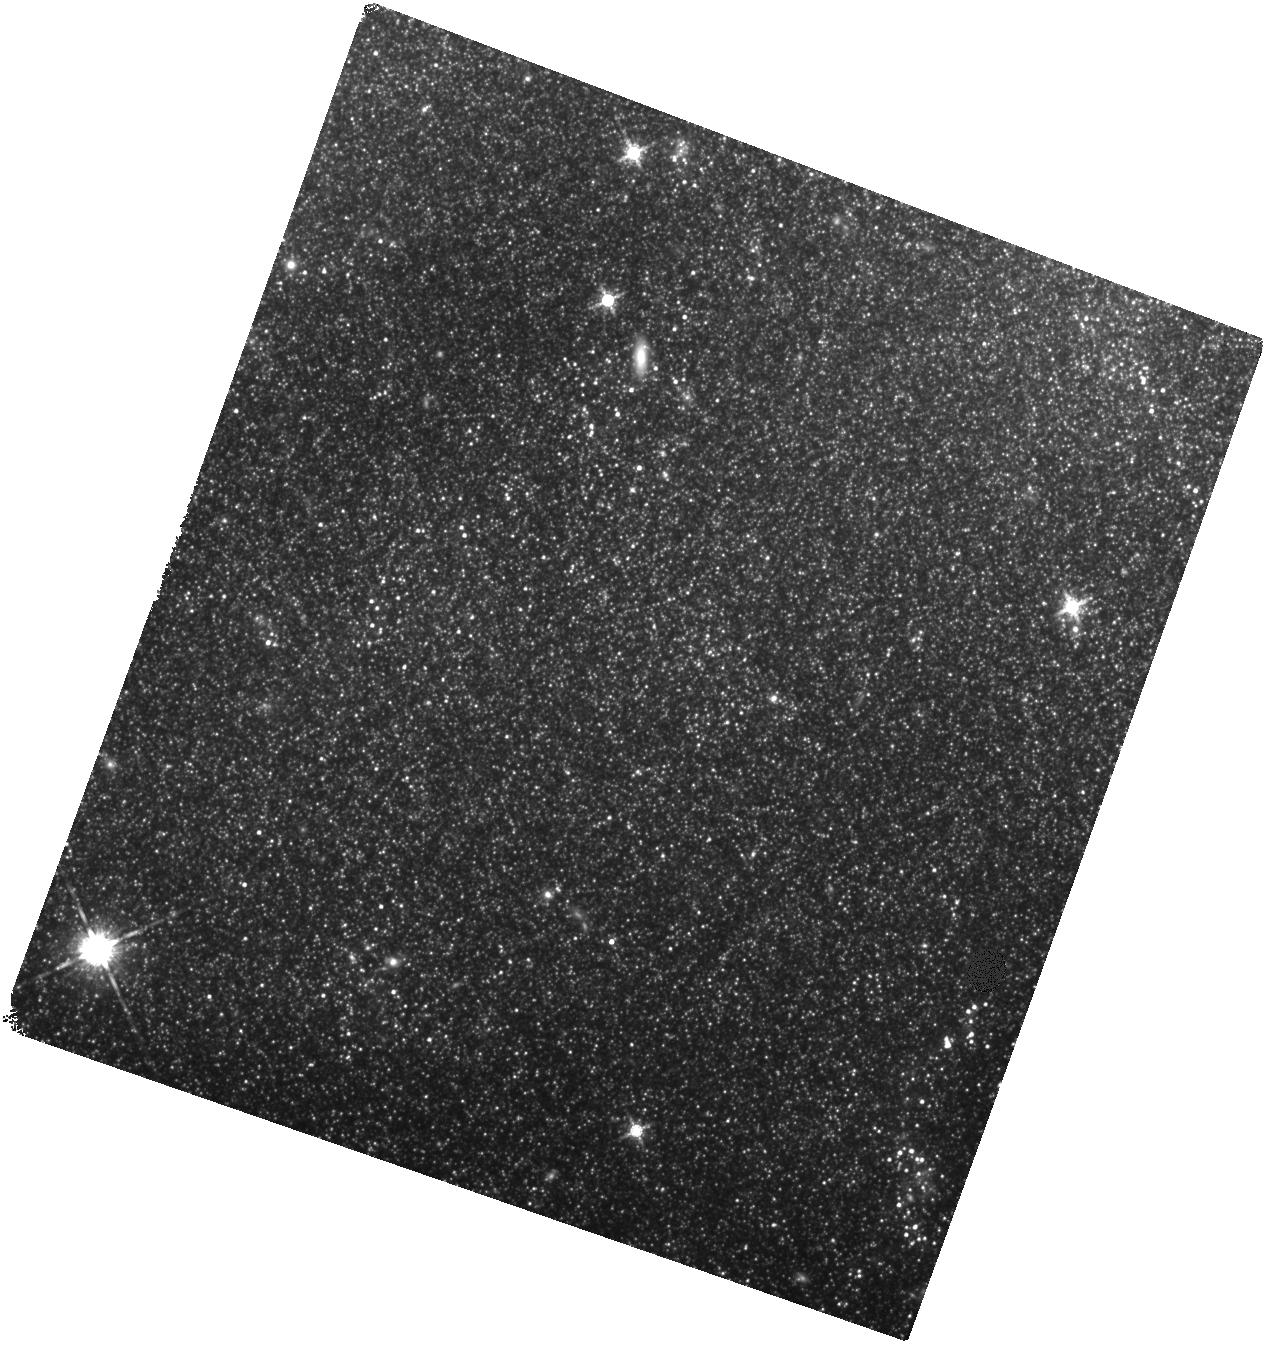
Target: SN-2011FE-IR
Instrument: WFC3/IR
Filter: F160W
Exposure: 2.2 h
Observation ID: hst_15192_02_wfc3_ir_f160w_idhc02

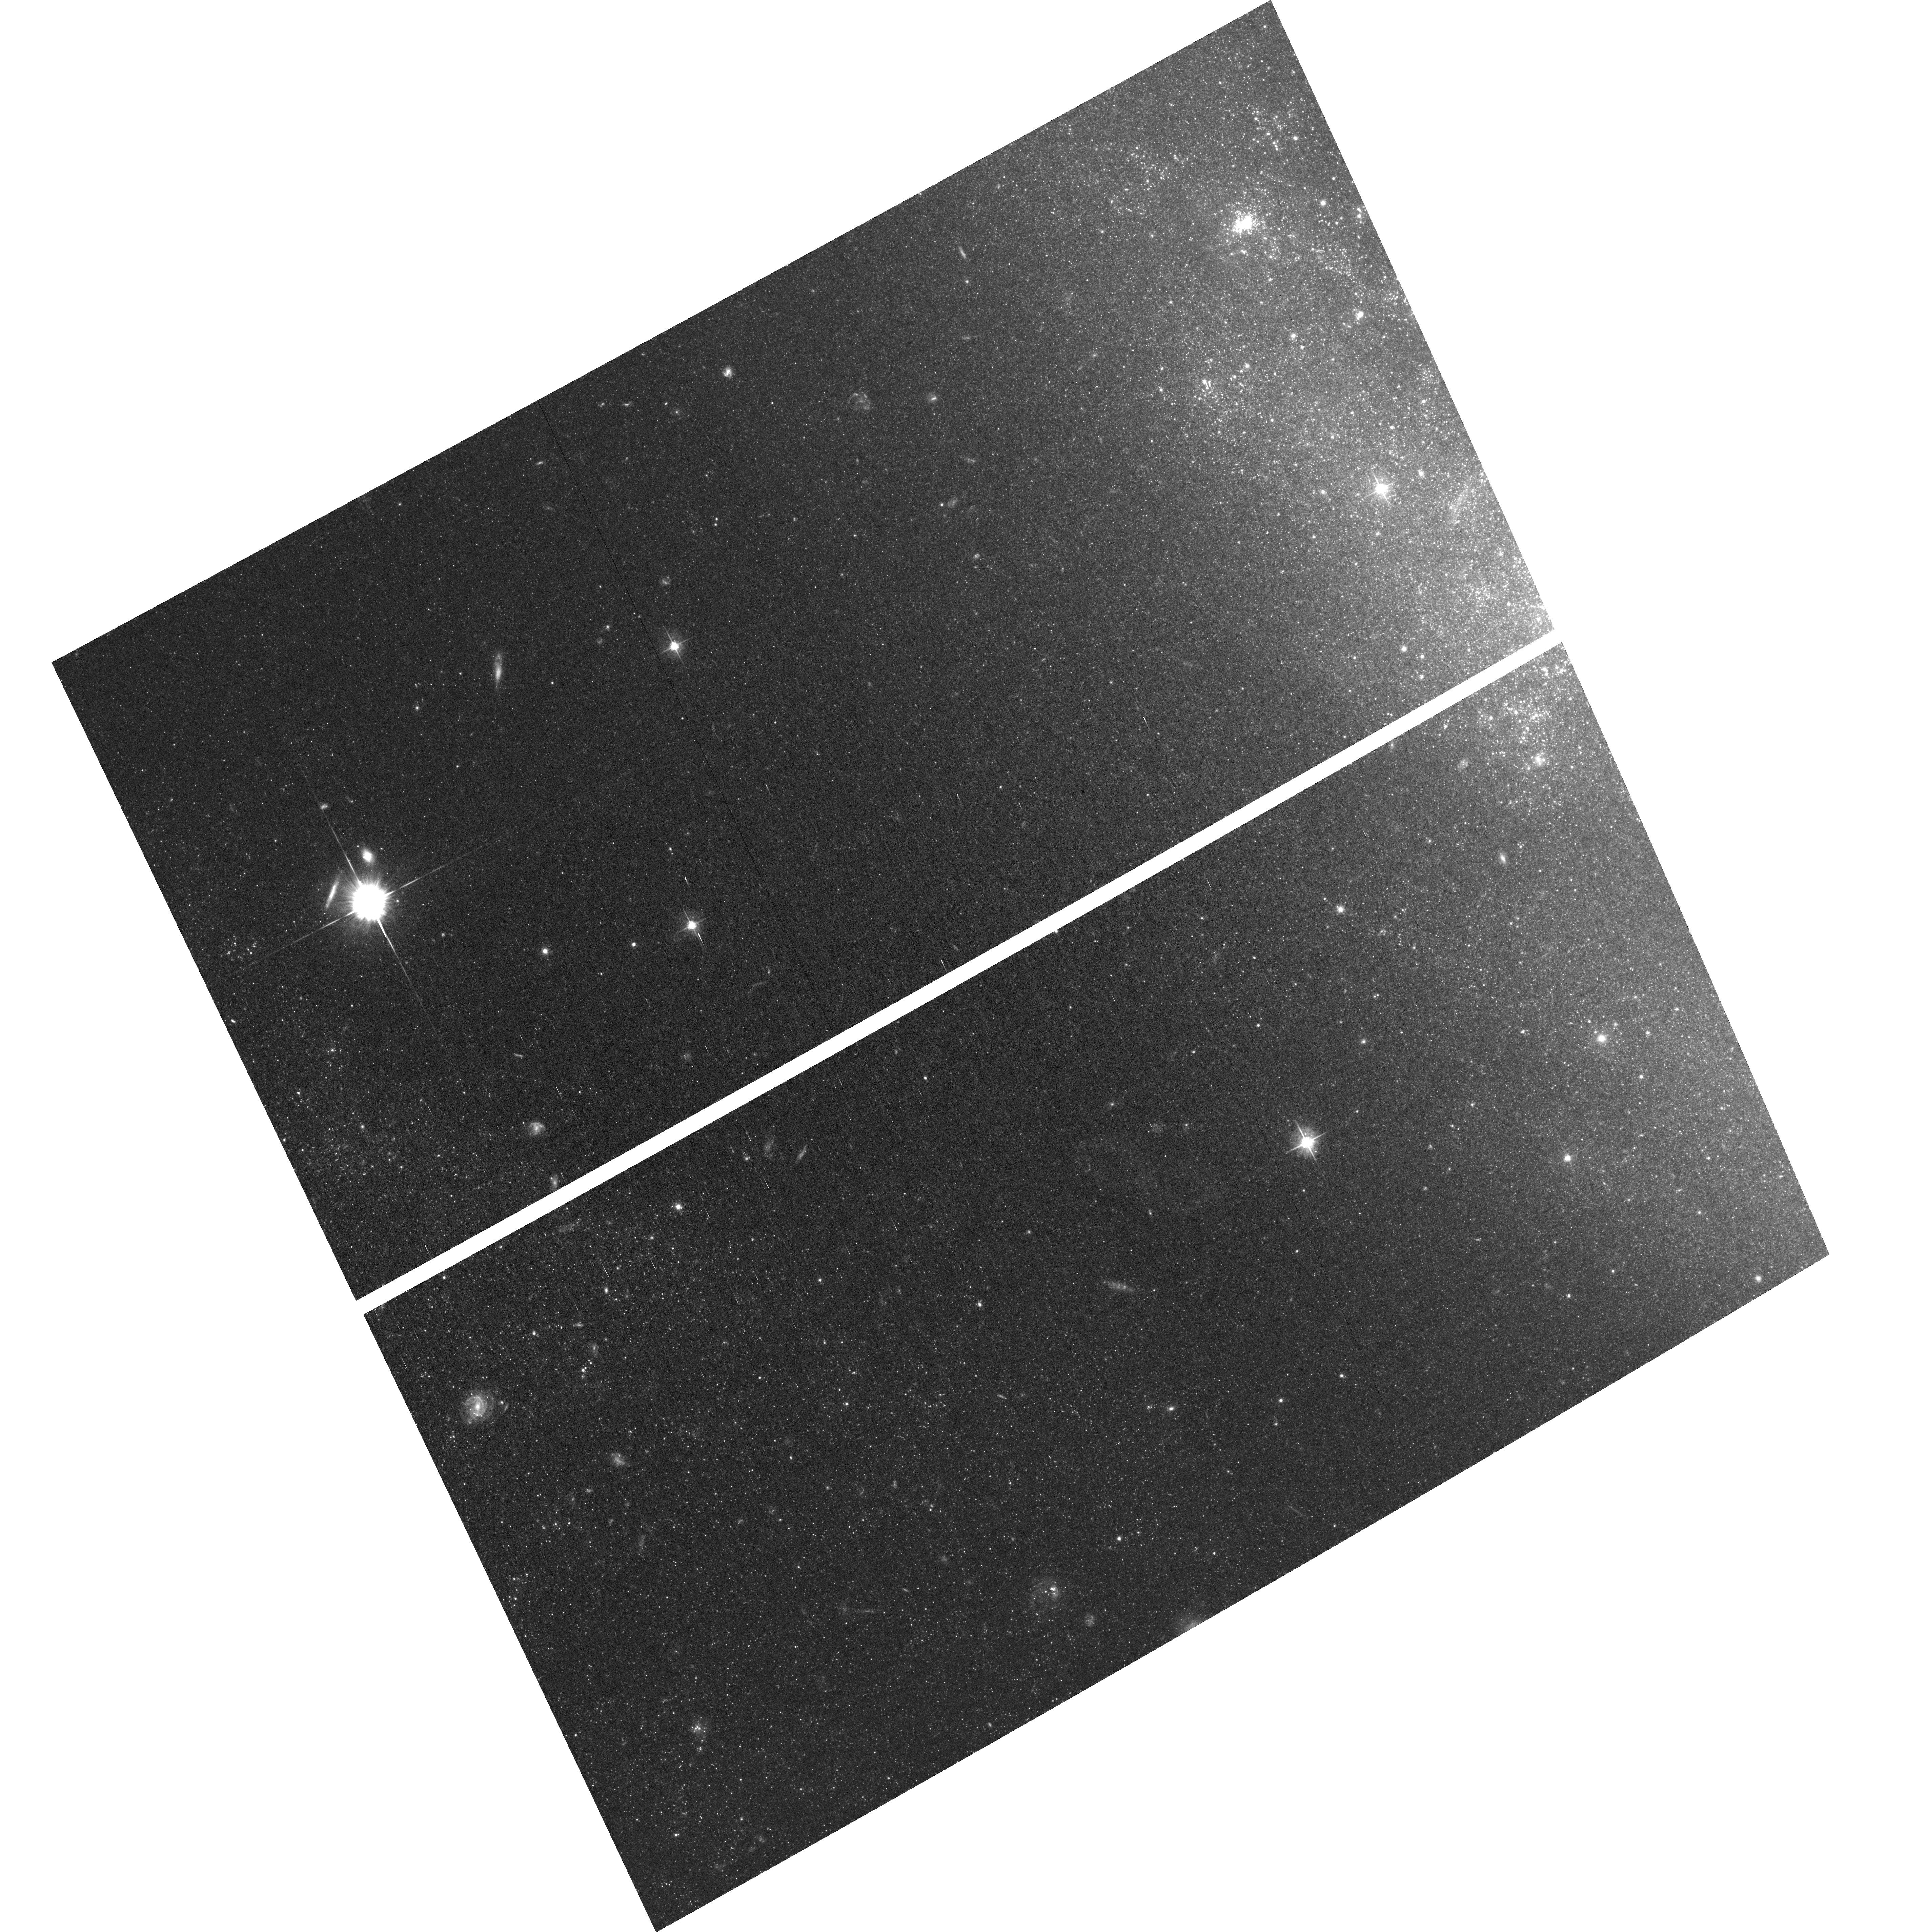
Target: field at RA 210.968°, Dec 54.299°
Instrument: ACS/WFC
Filter: F555W
Exposure: 2.1 h
Observation ID: hst_15192_03_acs_wfc_f555w_jdhc03

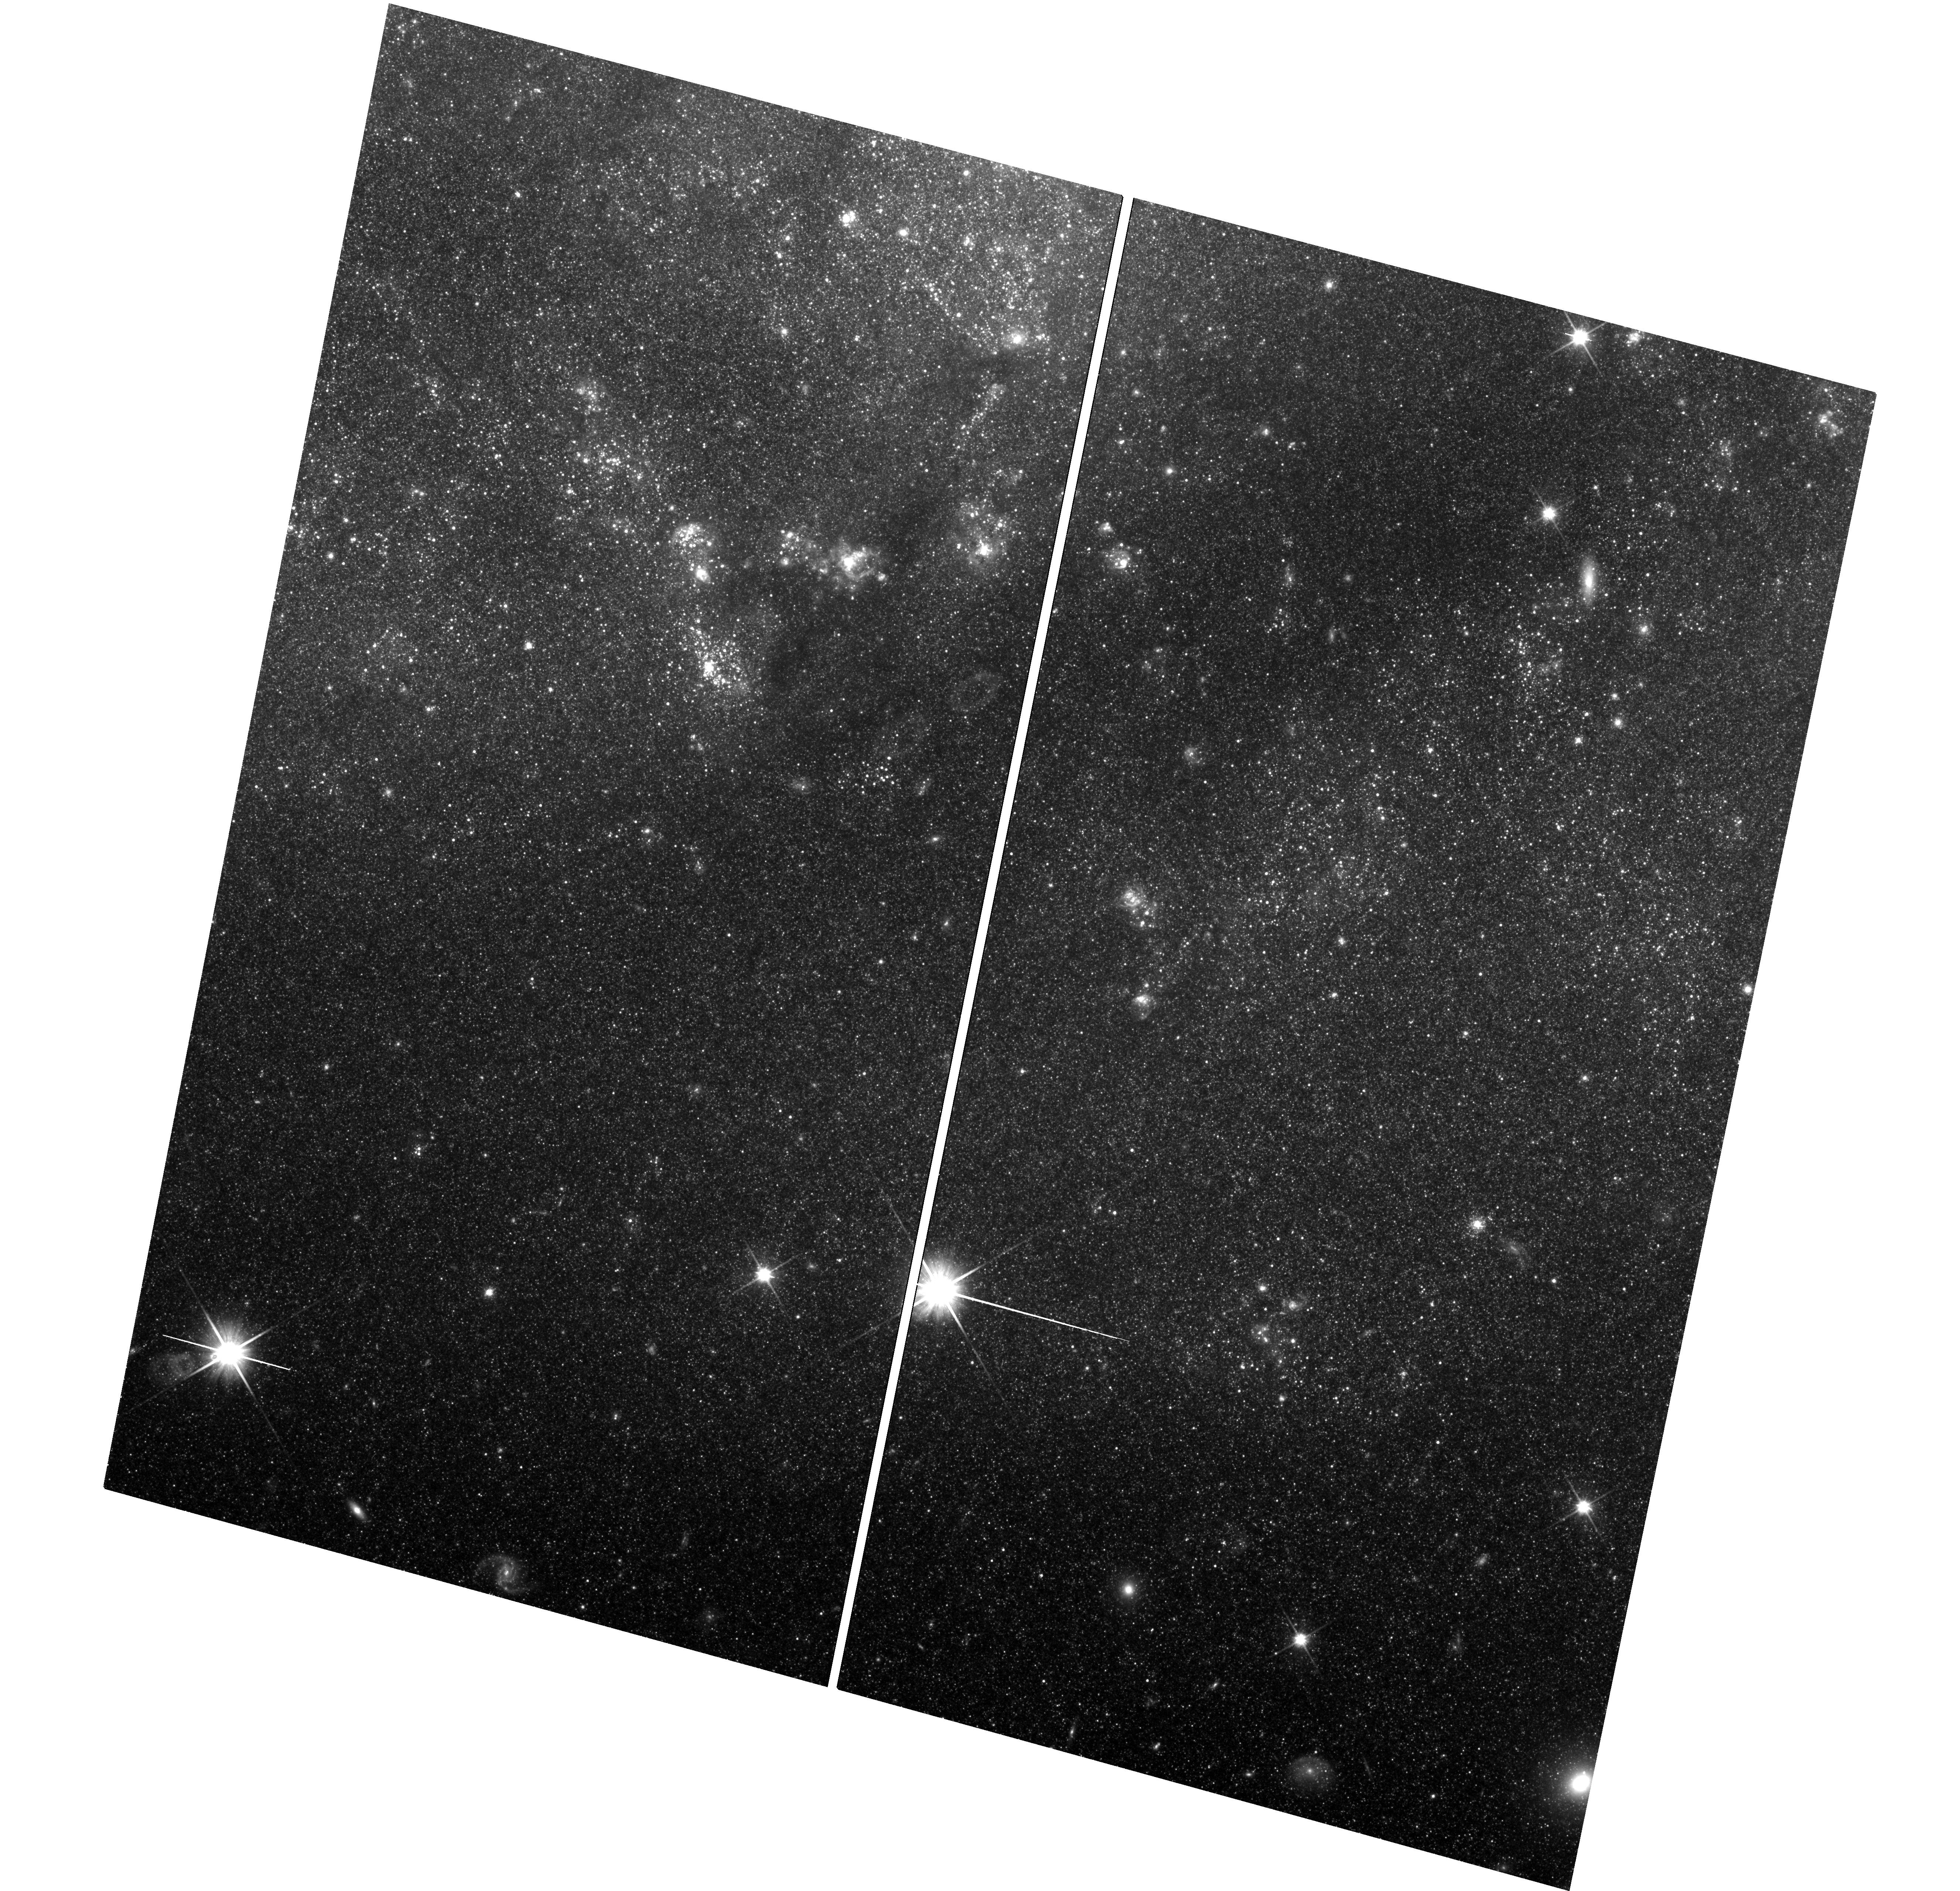
Target: SN-2011FE-UVIS
Instrument: WFC3/UVIS
Filter: F600LP
Exposure: 3.2 h
Observation ID: hst_15192_01_wfc3_uvis_f600lp_idhc01

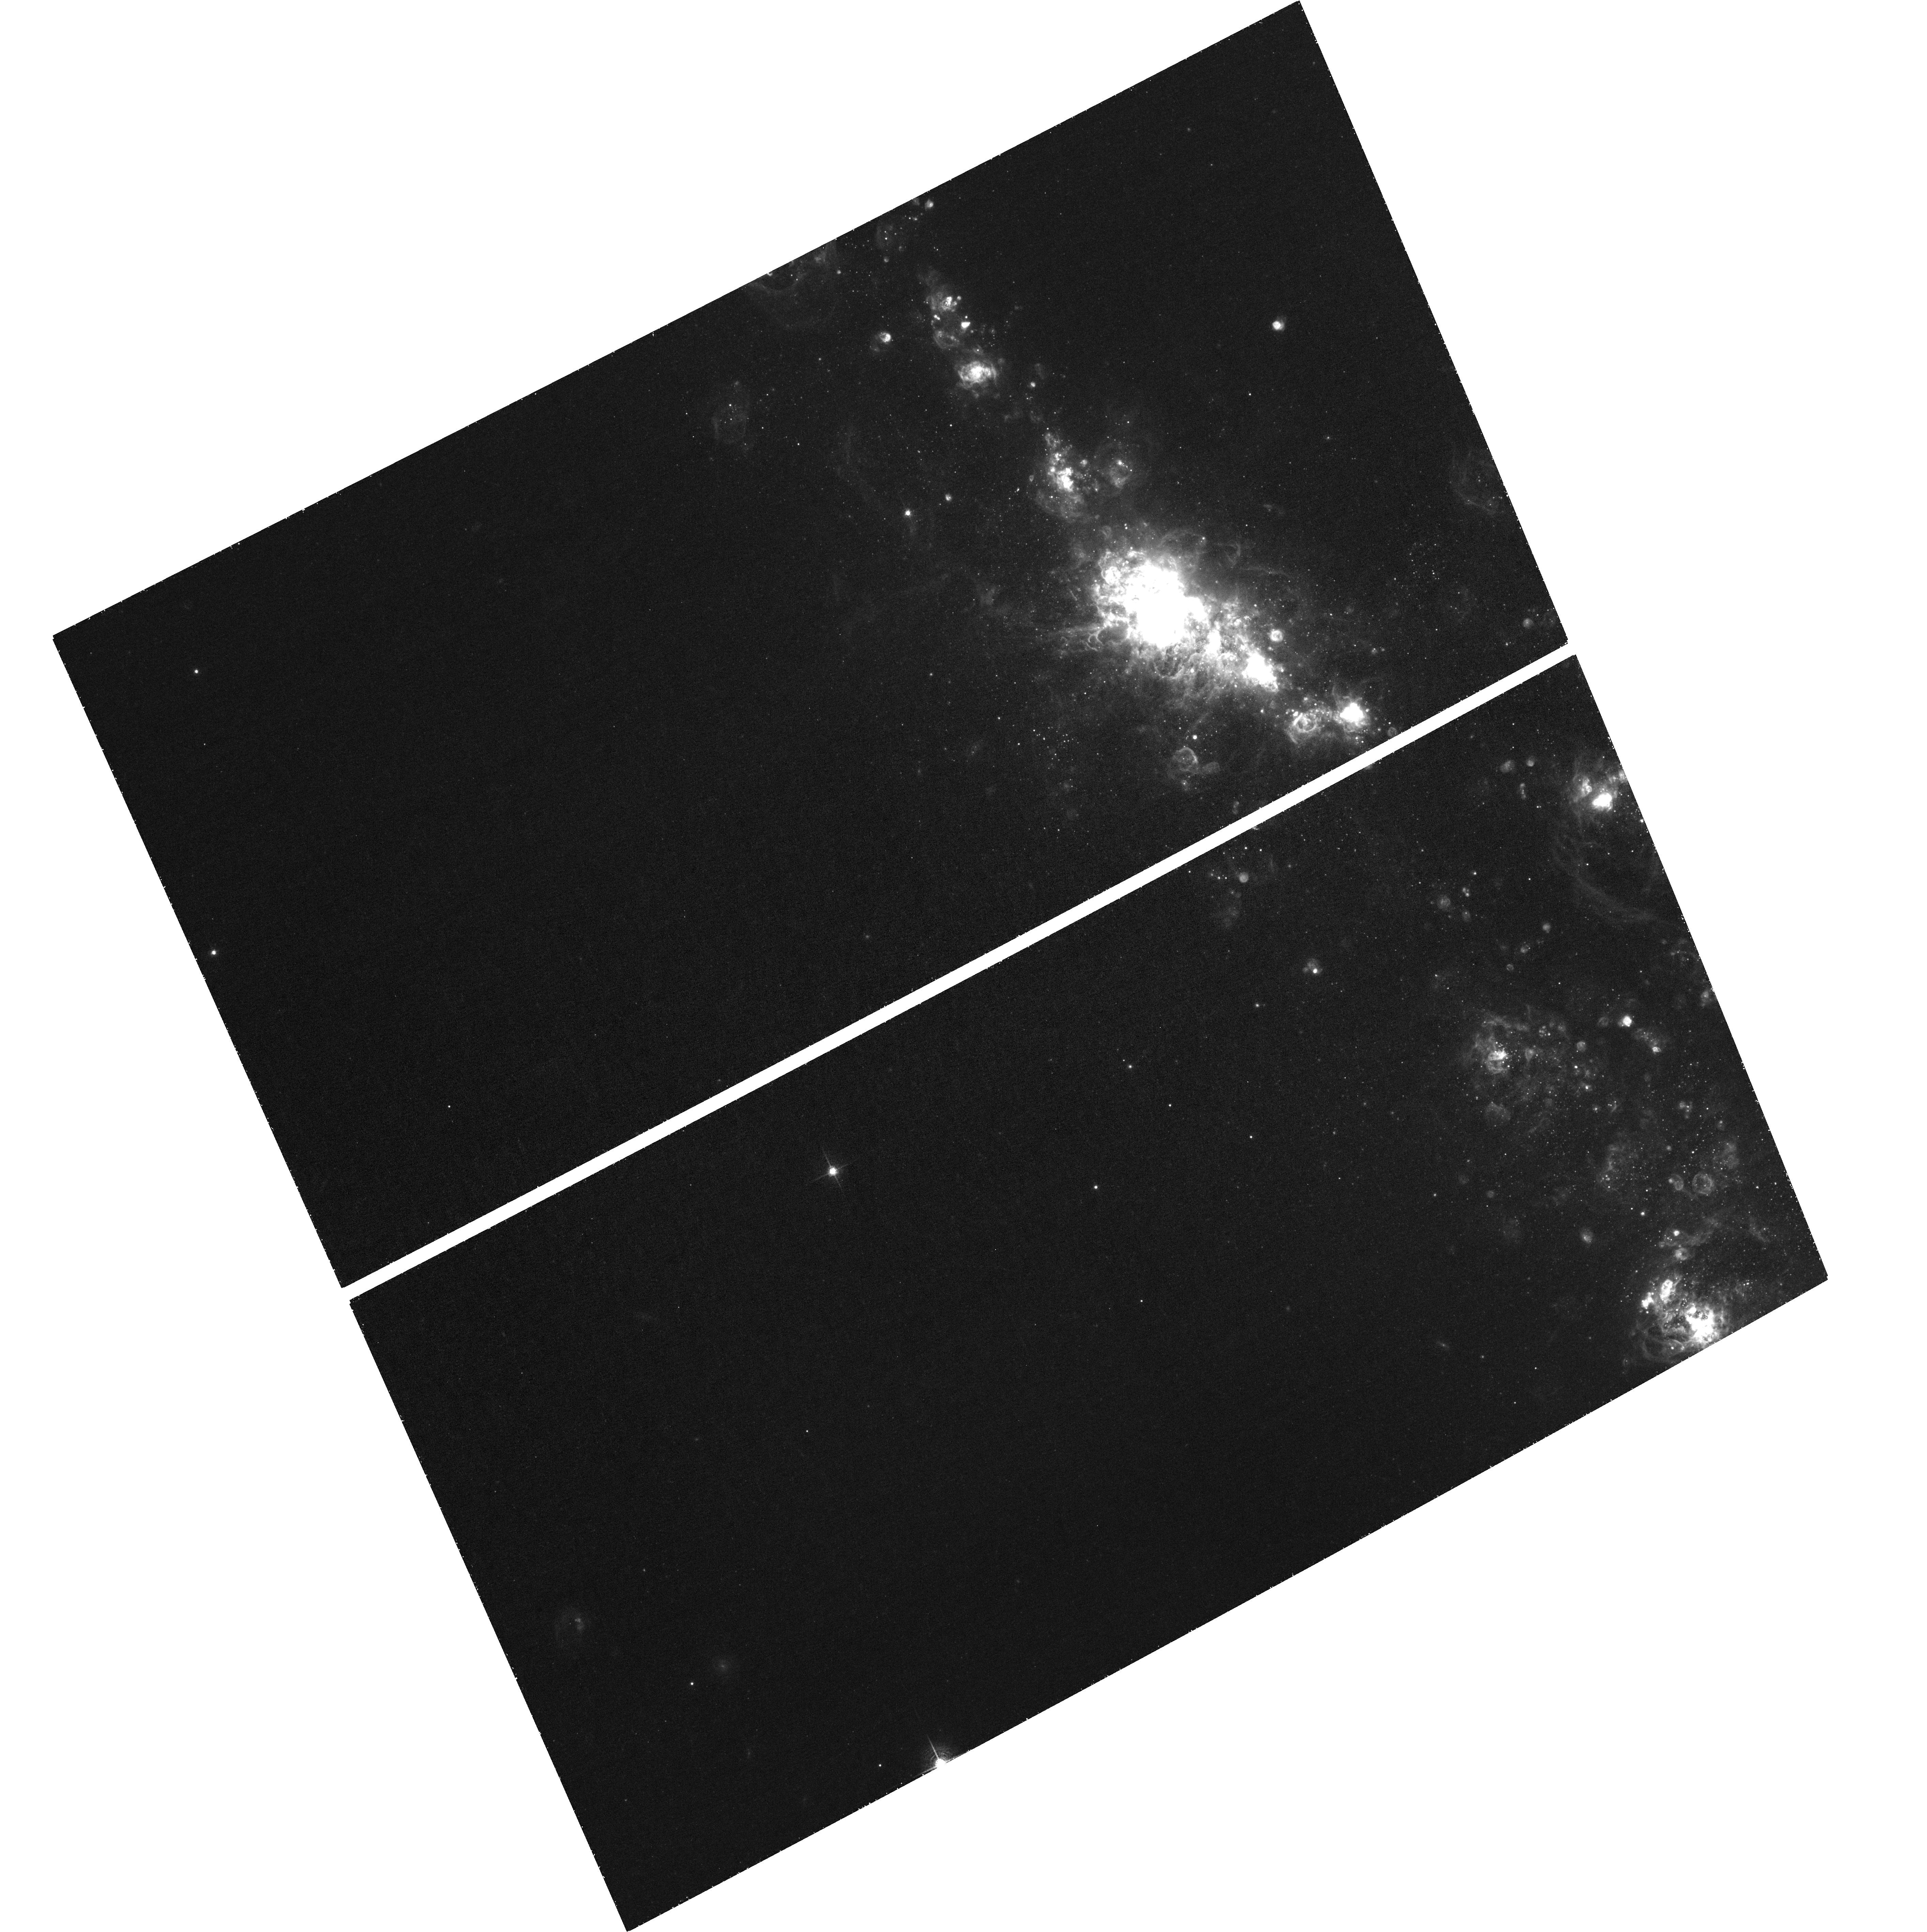
Target: field at RA 210.935°, Dec 54.300°
Instrument: ACS/WFC
Filter: F658N
Exposure: 1.6 h
Observation ID: hst_15192_02_acs_wfc_f658n_jdhc02

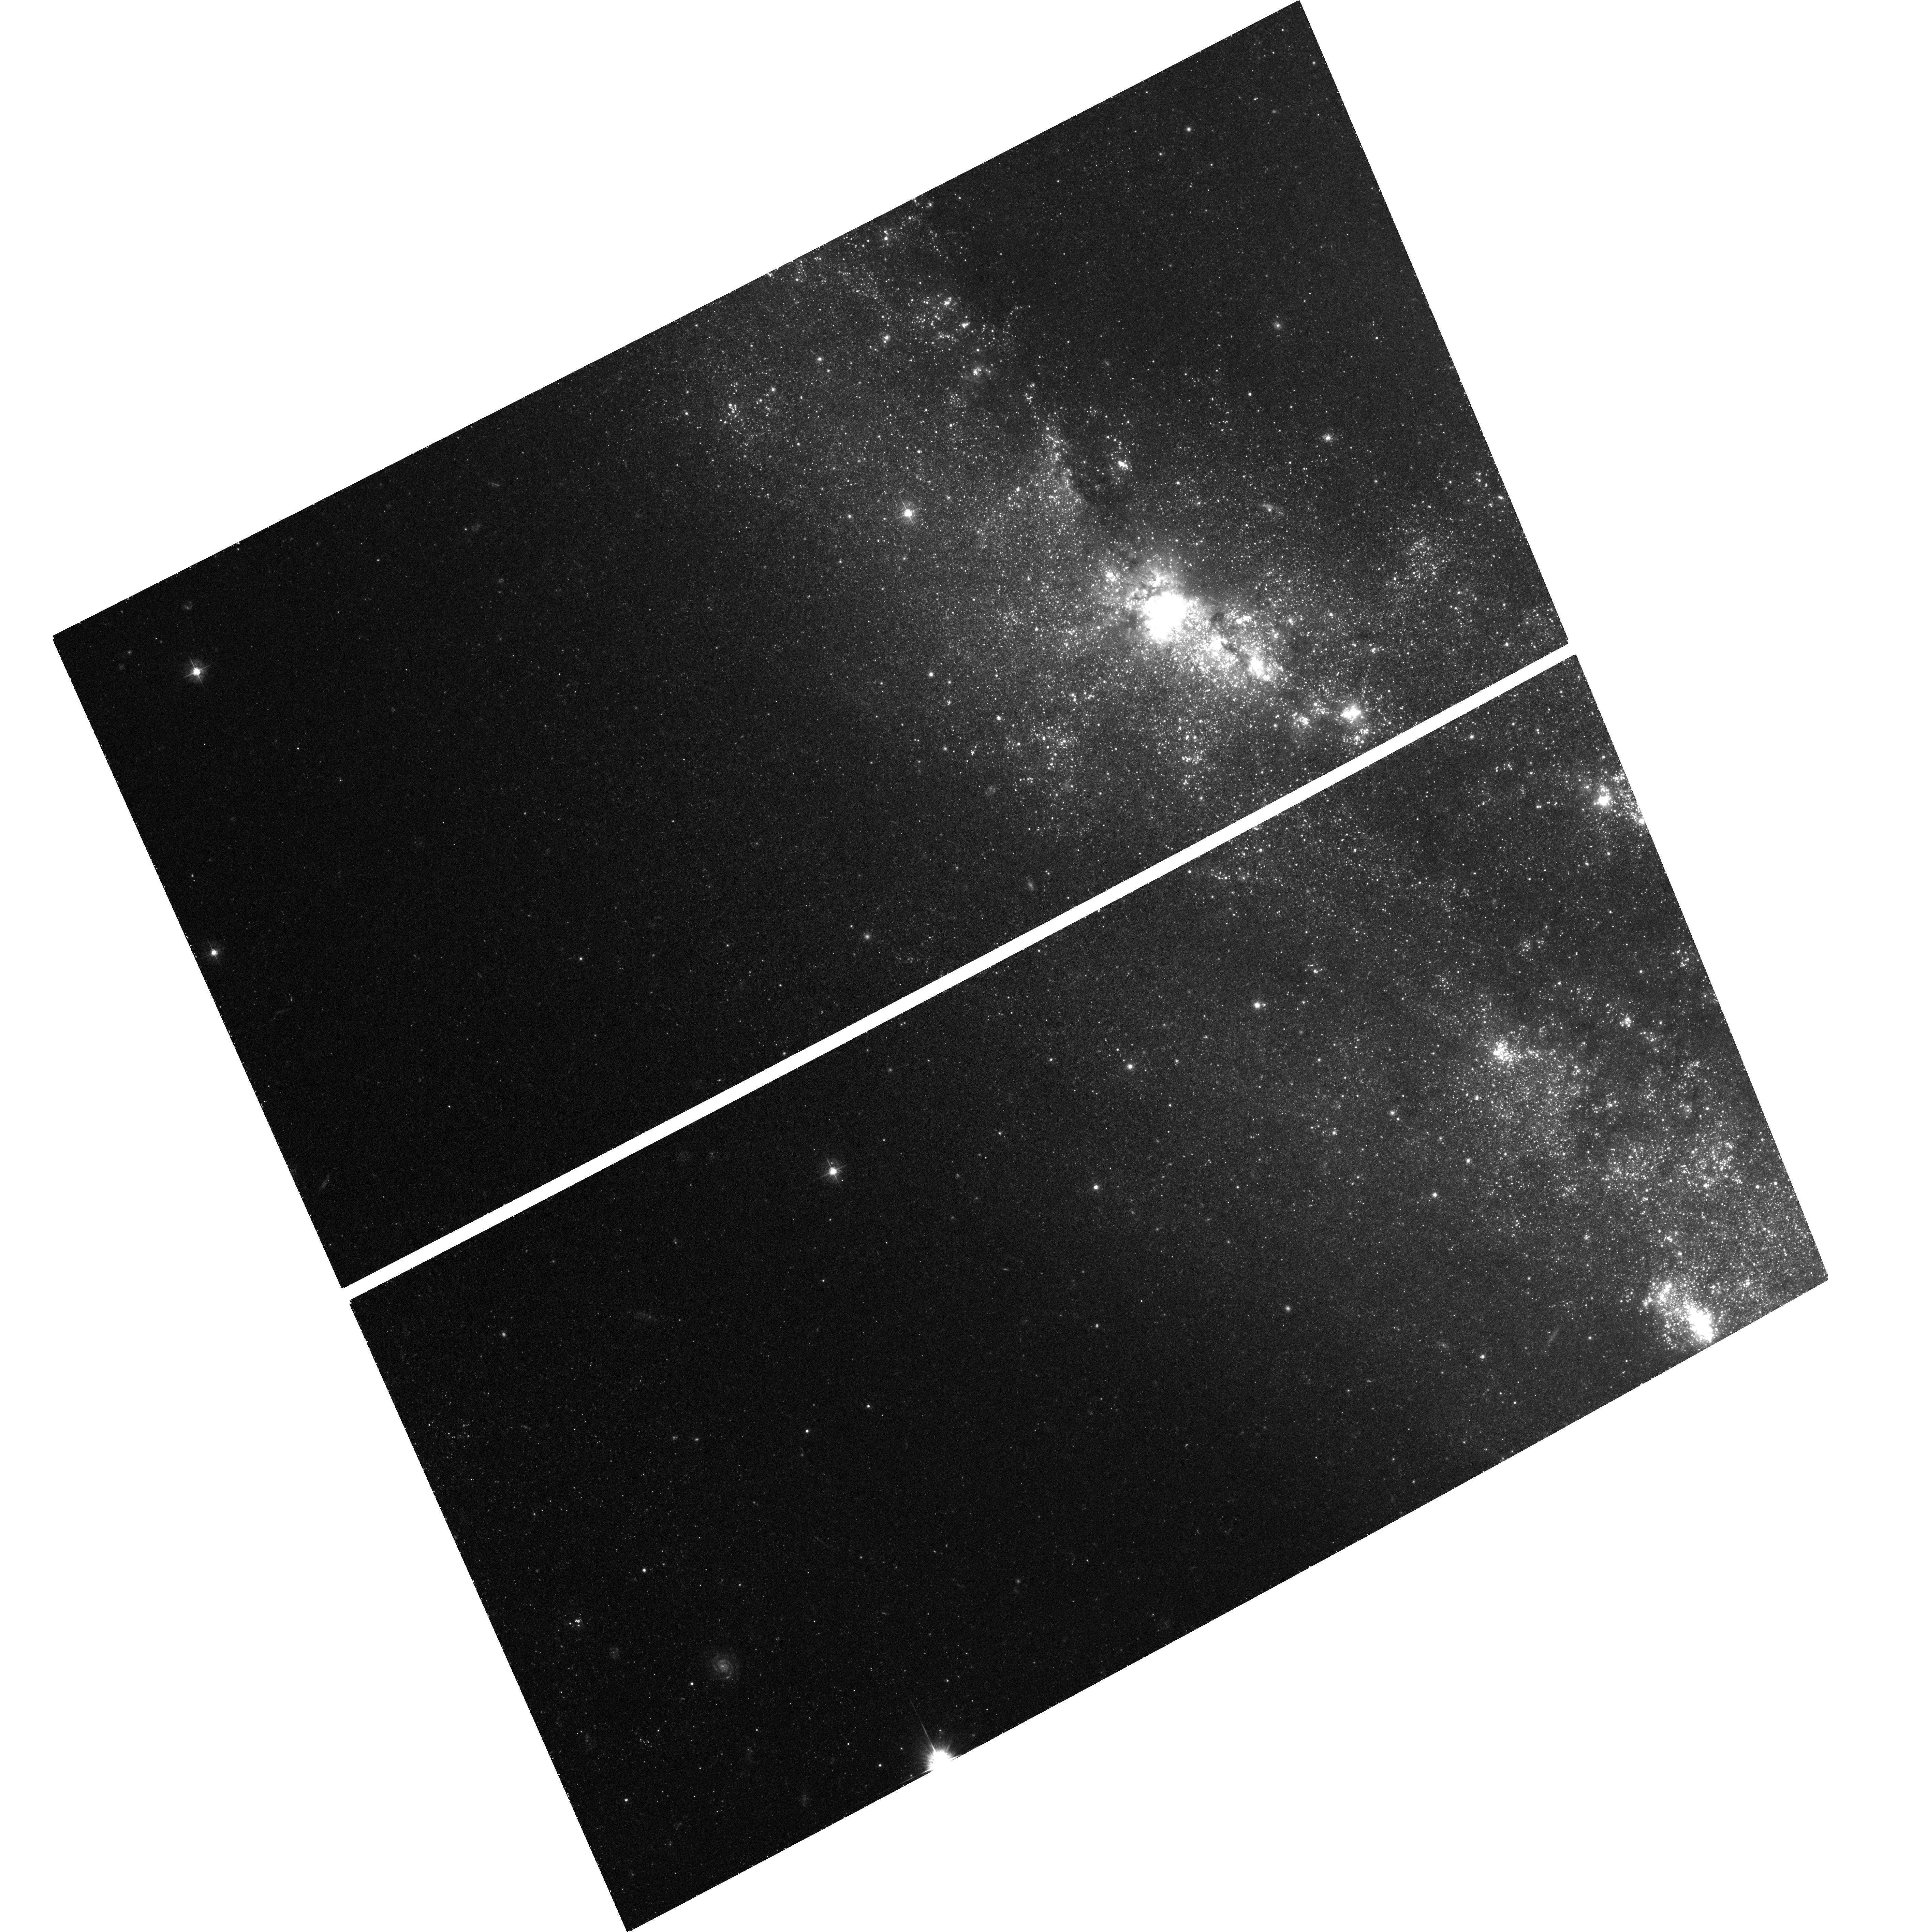
Target: field at RA 210.935°, Dec 54.300°
Instrument: ACS/WFC
Filter: F435W
Exposure: 2.1 h
Observation ID: hst_15192_02_acs_wfc_f435w_jdhc02

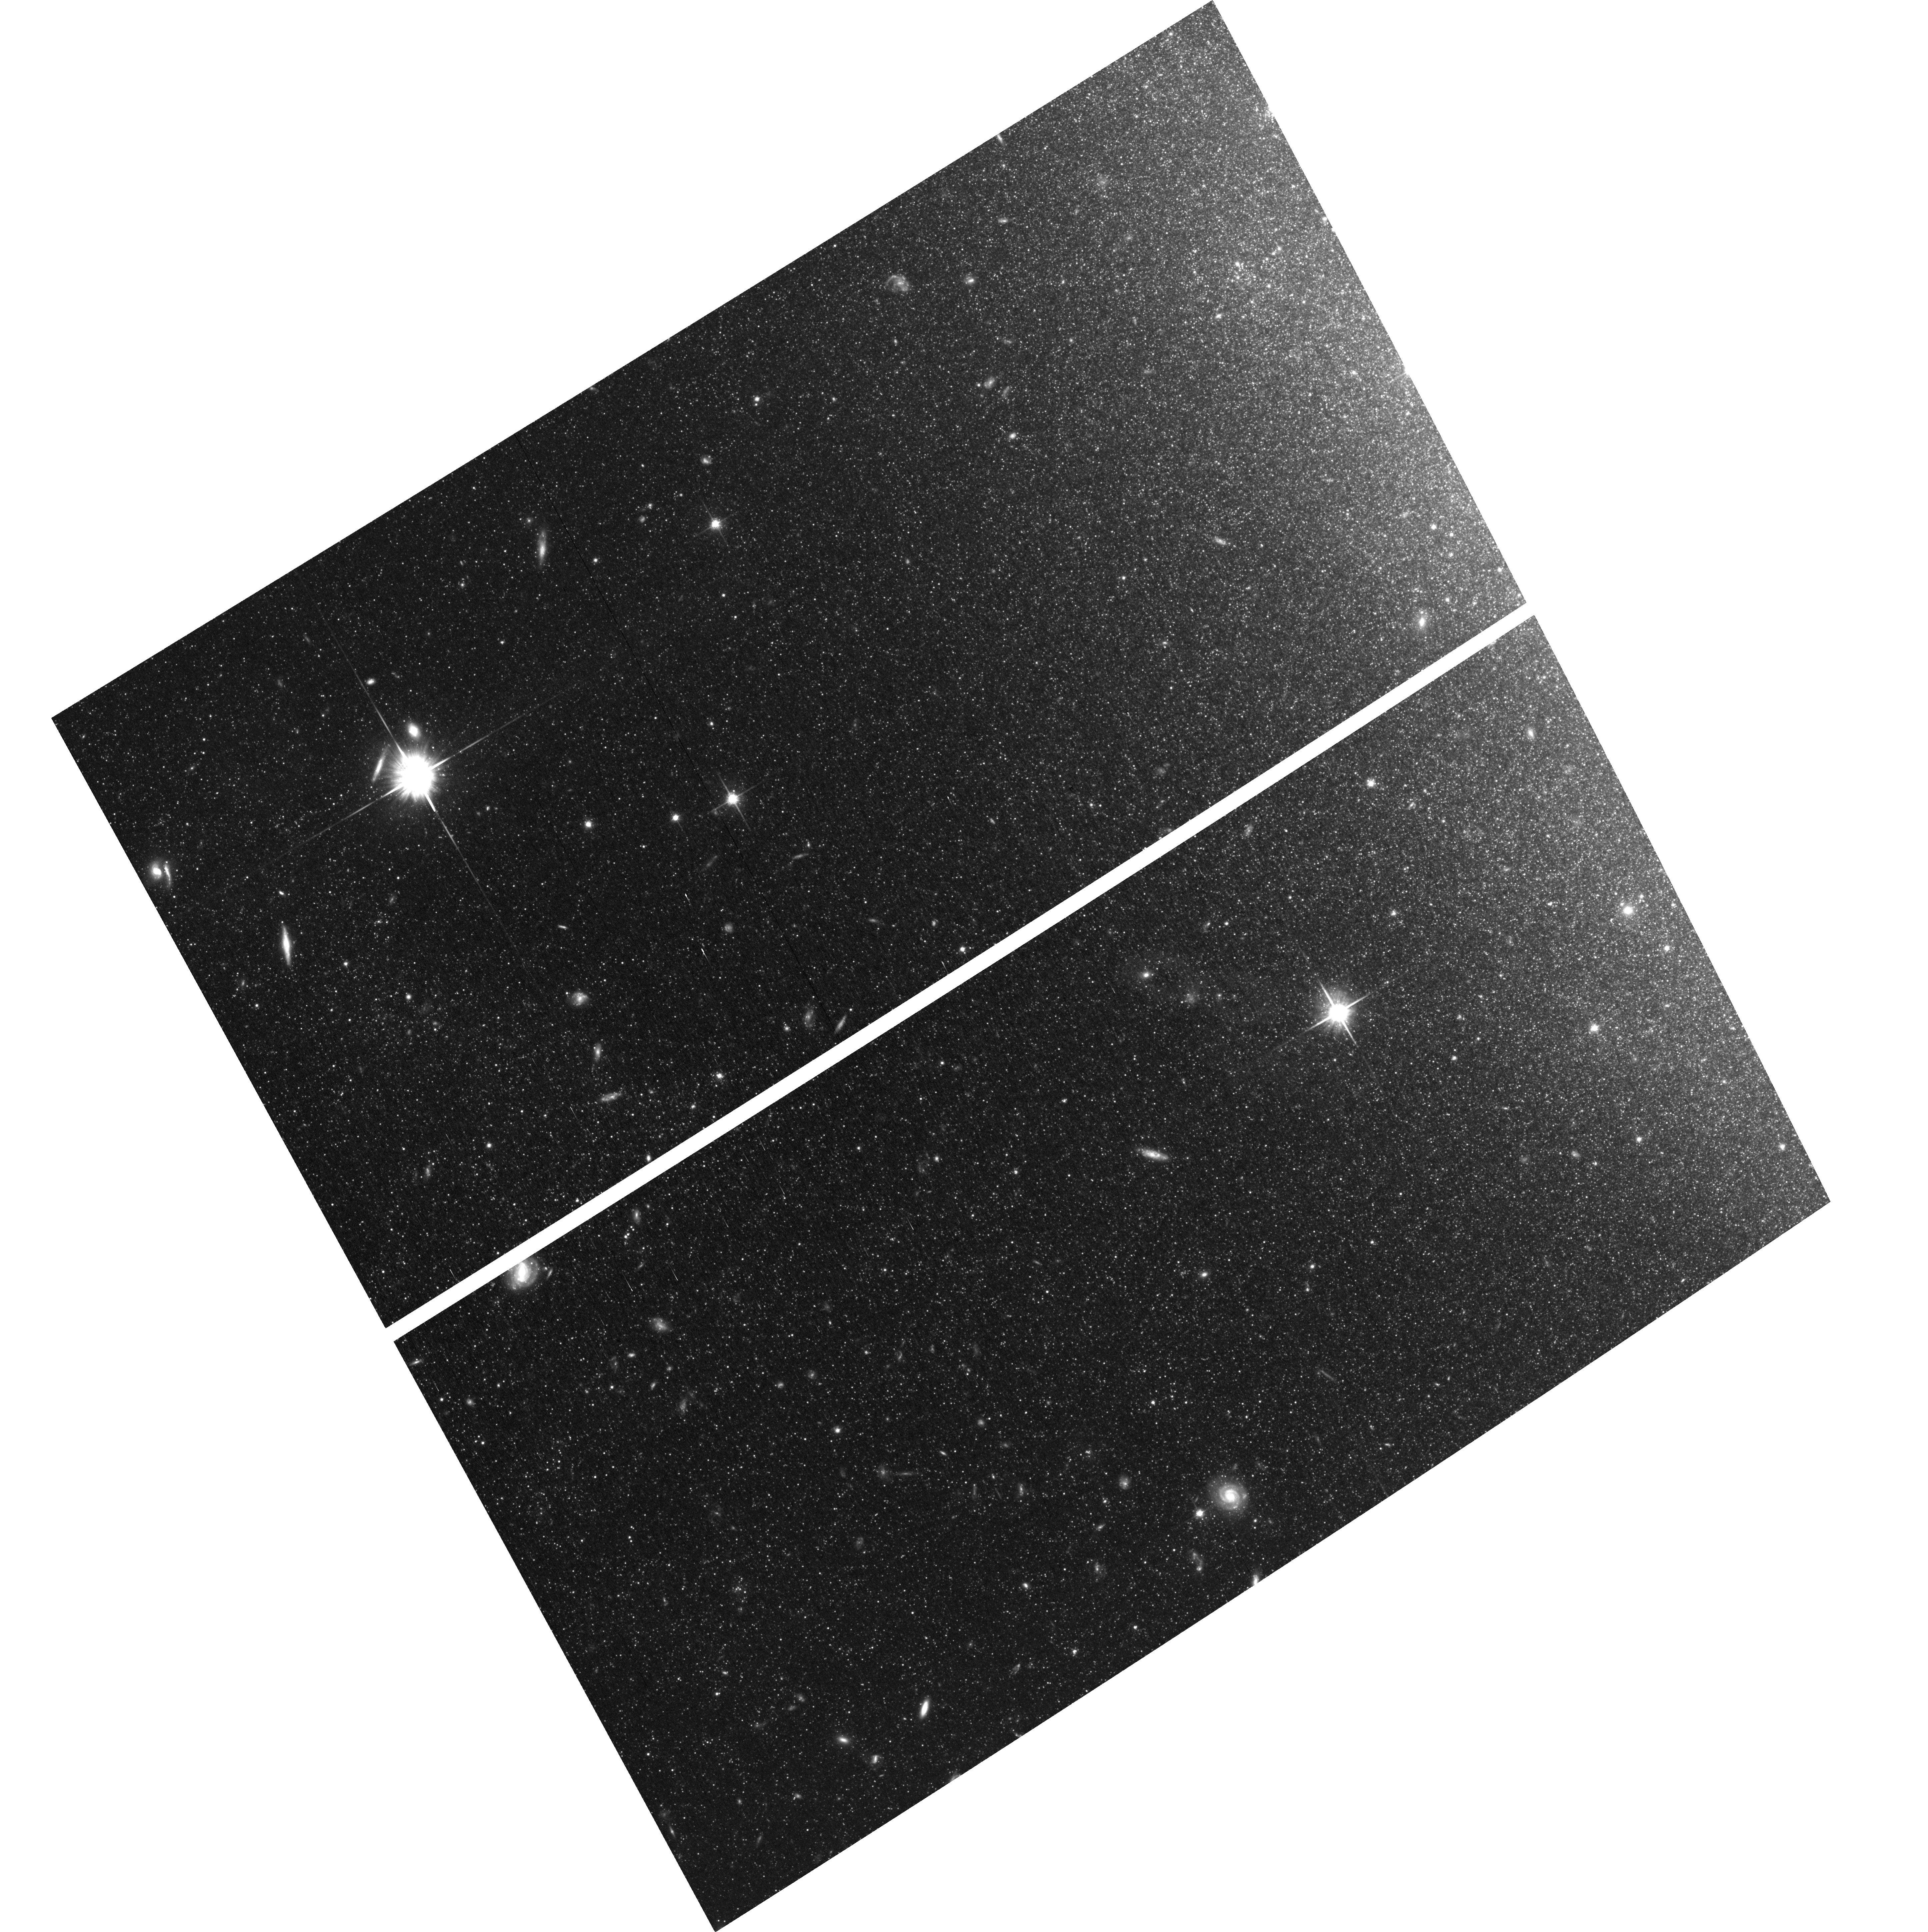
Target: field at RA 210.970°, Dec 54.294°
Instrument: ACS/WFC
Filter: F814W
Exposure: 3.9 h
Observation ID: hst_15192_01_acs_wfc_f814w_jdhc01

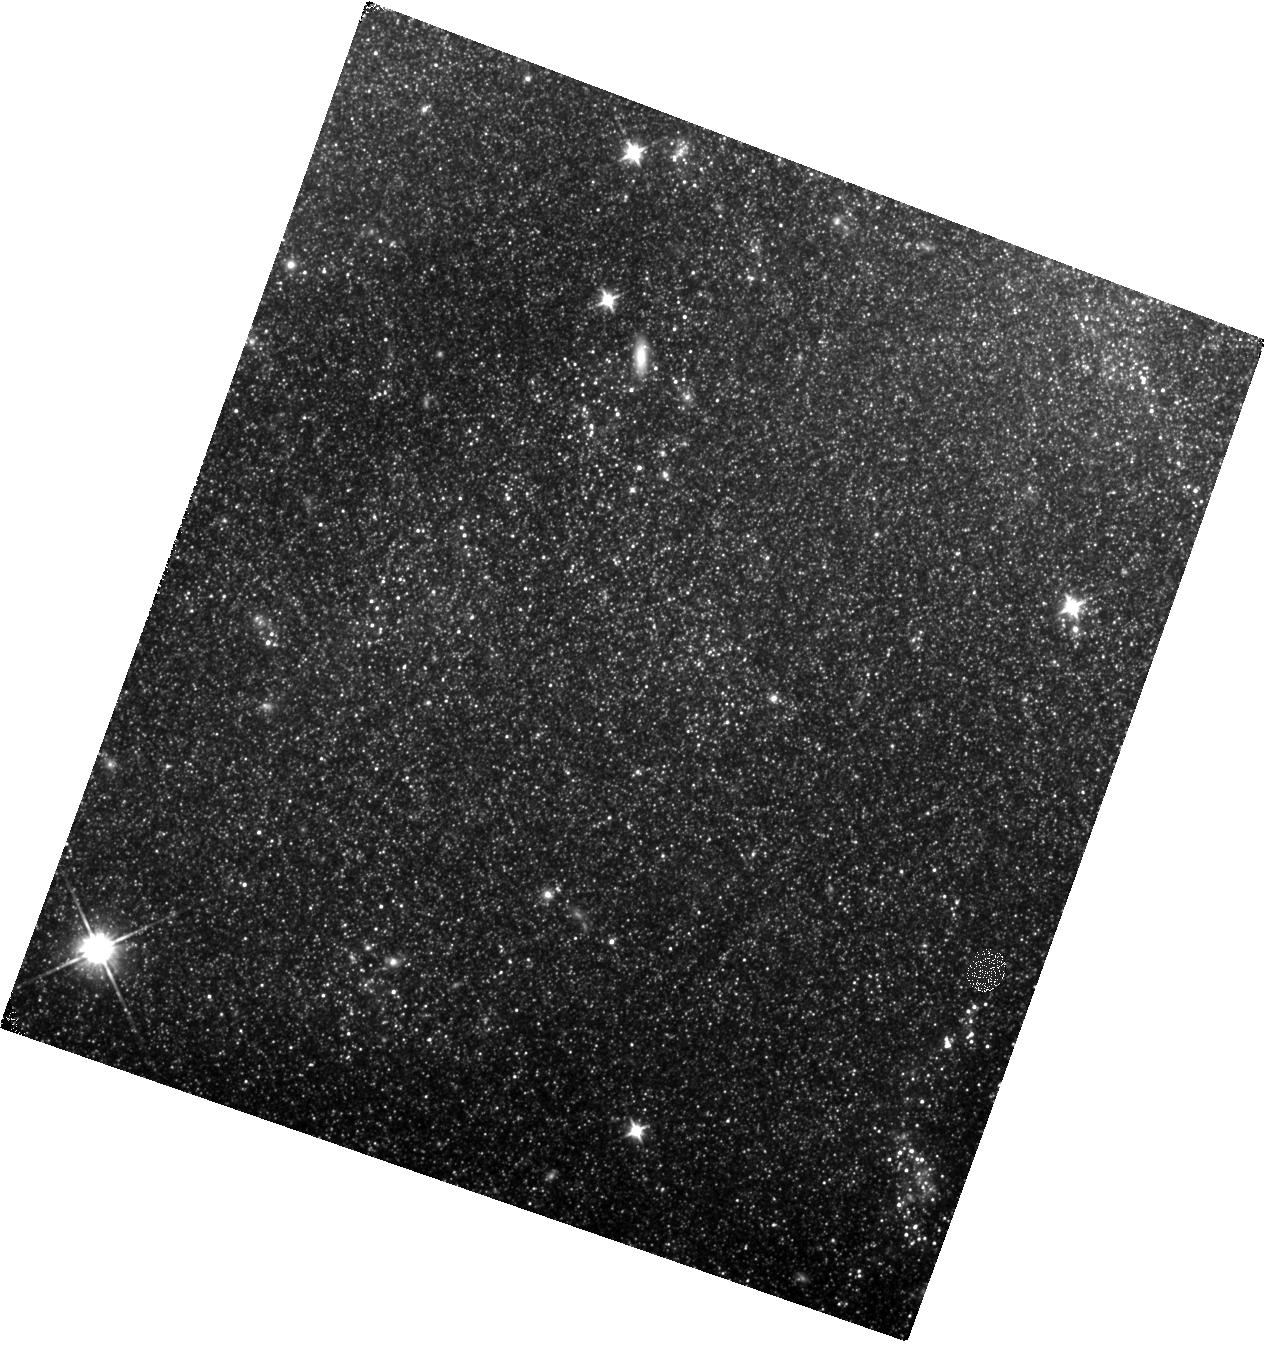
Target: SN-2011FE-IR
Instrument: WFC3/IR
Filter: F110W
Exposure: 1.6 h
Observation ID: hst_15192_02_wfc3_ir_f110w_idhc02

Whimper of a Bang: Documenting the Final Days of the Nearby Type Ia Supernova 2011fe (PI: Shappee, Benjamin John)

Even though SNe Ia are crucial to cosmological studies as distance indicators, the exact nature of these systems remains theoreltically ambiguous and observationally elusive. However, there is a new hope. The very late-time light curves of SNe Ia harbor important clues to the natures of their progenitor systems. First, the ejecta from the SN will shock heat a non-degenerate companion, leaving it luminous and visible at very late times after the SN has faded . Second, due to nucleosynthetic effects during the explosion, single and double degenerate SNe Ia models are predicted to produce vastly differing amounts of 57Co and 55Fe. 57Co and 55Fe dominate the power of the very late time light curves of SNe Ia after >1050 days after the initial explosion. Broadband observations of the bolometric luminosity at these epochs have the ability to measure the ratio of these two isotopes and thus discriminate between progenitor models. As the brightest SN Ia in nearly 40 years, SN 2011fe offers a prime opportunity to follow a SN Ia to such late epochs. Here we propose HST WFC3 optical and IR photometry of SN 2011fe to observe the transition from a 57Co to a 55Fe powered lightcurve and to constrain a possible shock-heated companion. These observations will place unique constraints on progenitor systems of SNe Ia. SN 2011fe, having been already observed for more than 1600 days and a factor of four million in flux. The observations proposed here would follow SN 2011fe to an epoch 2.5 times later than any other SNe Ia. SN 2011fe is likely to remain the best studied normal SN Ia of our generation and if these observations are not made now, they will likely never be done with Hubble.